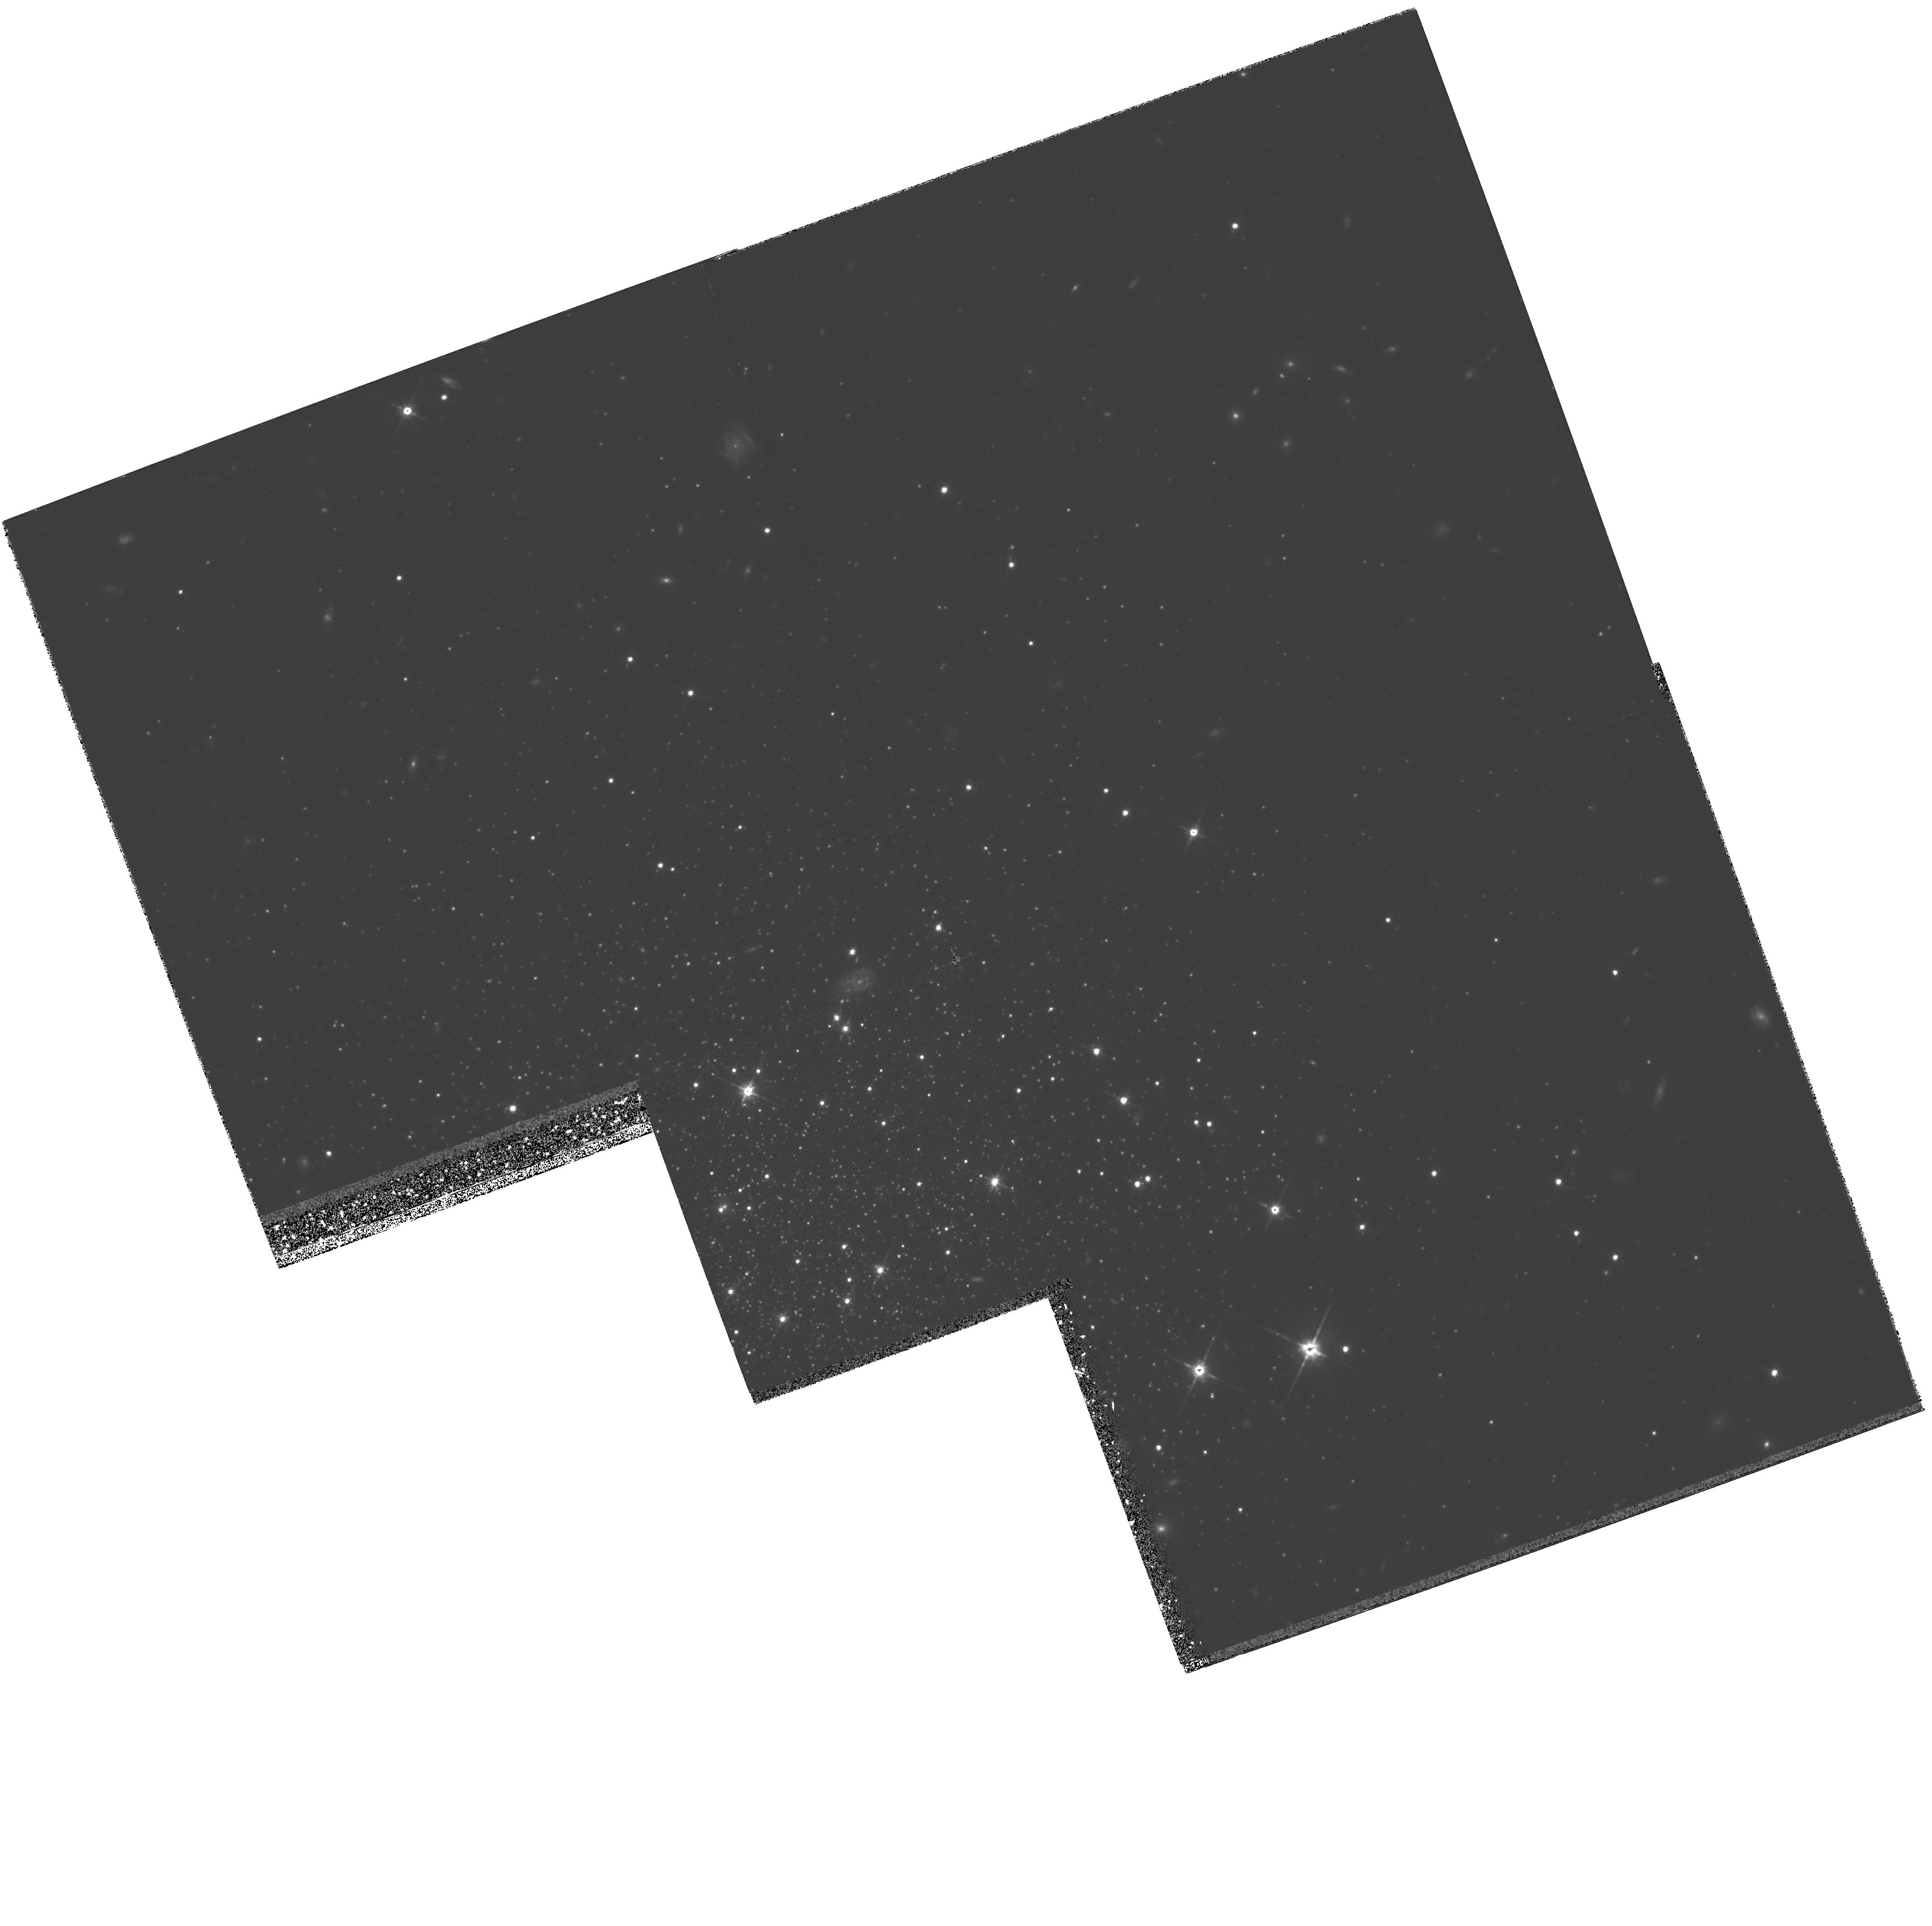
Target: PAL4-CENTER
Instrument: WFPC2/PC
Filter: F814W
Exposure: 4.1 h
Observation ID: hst_5672_02_wfpc2_pc_f814w_u2h102

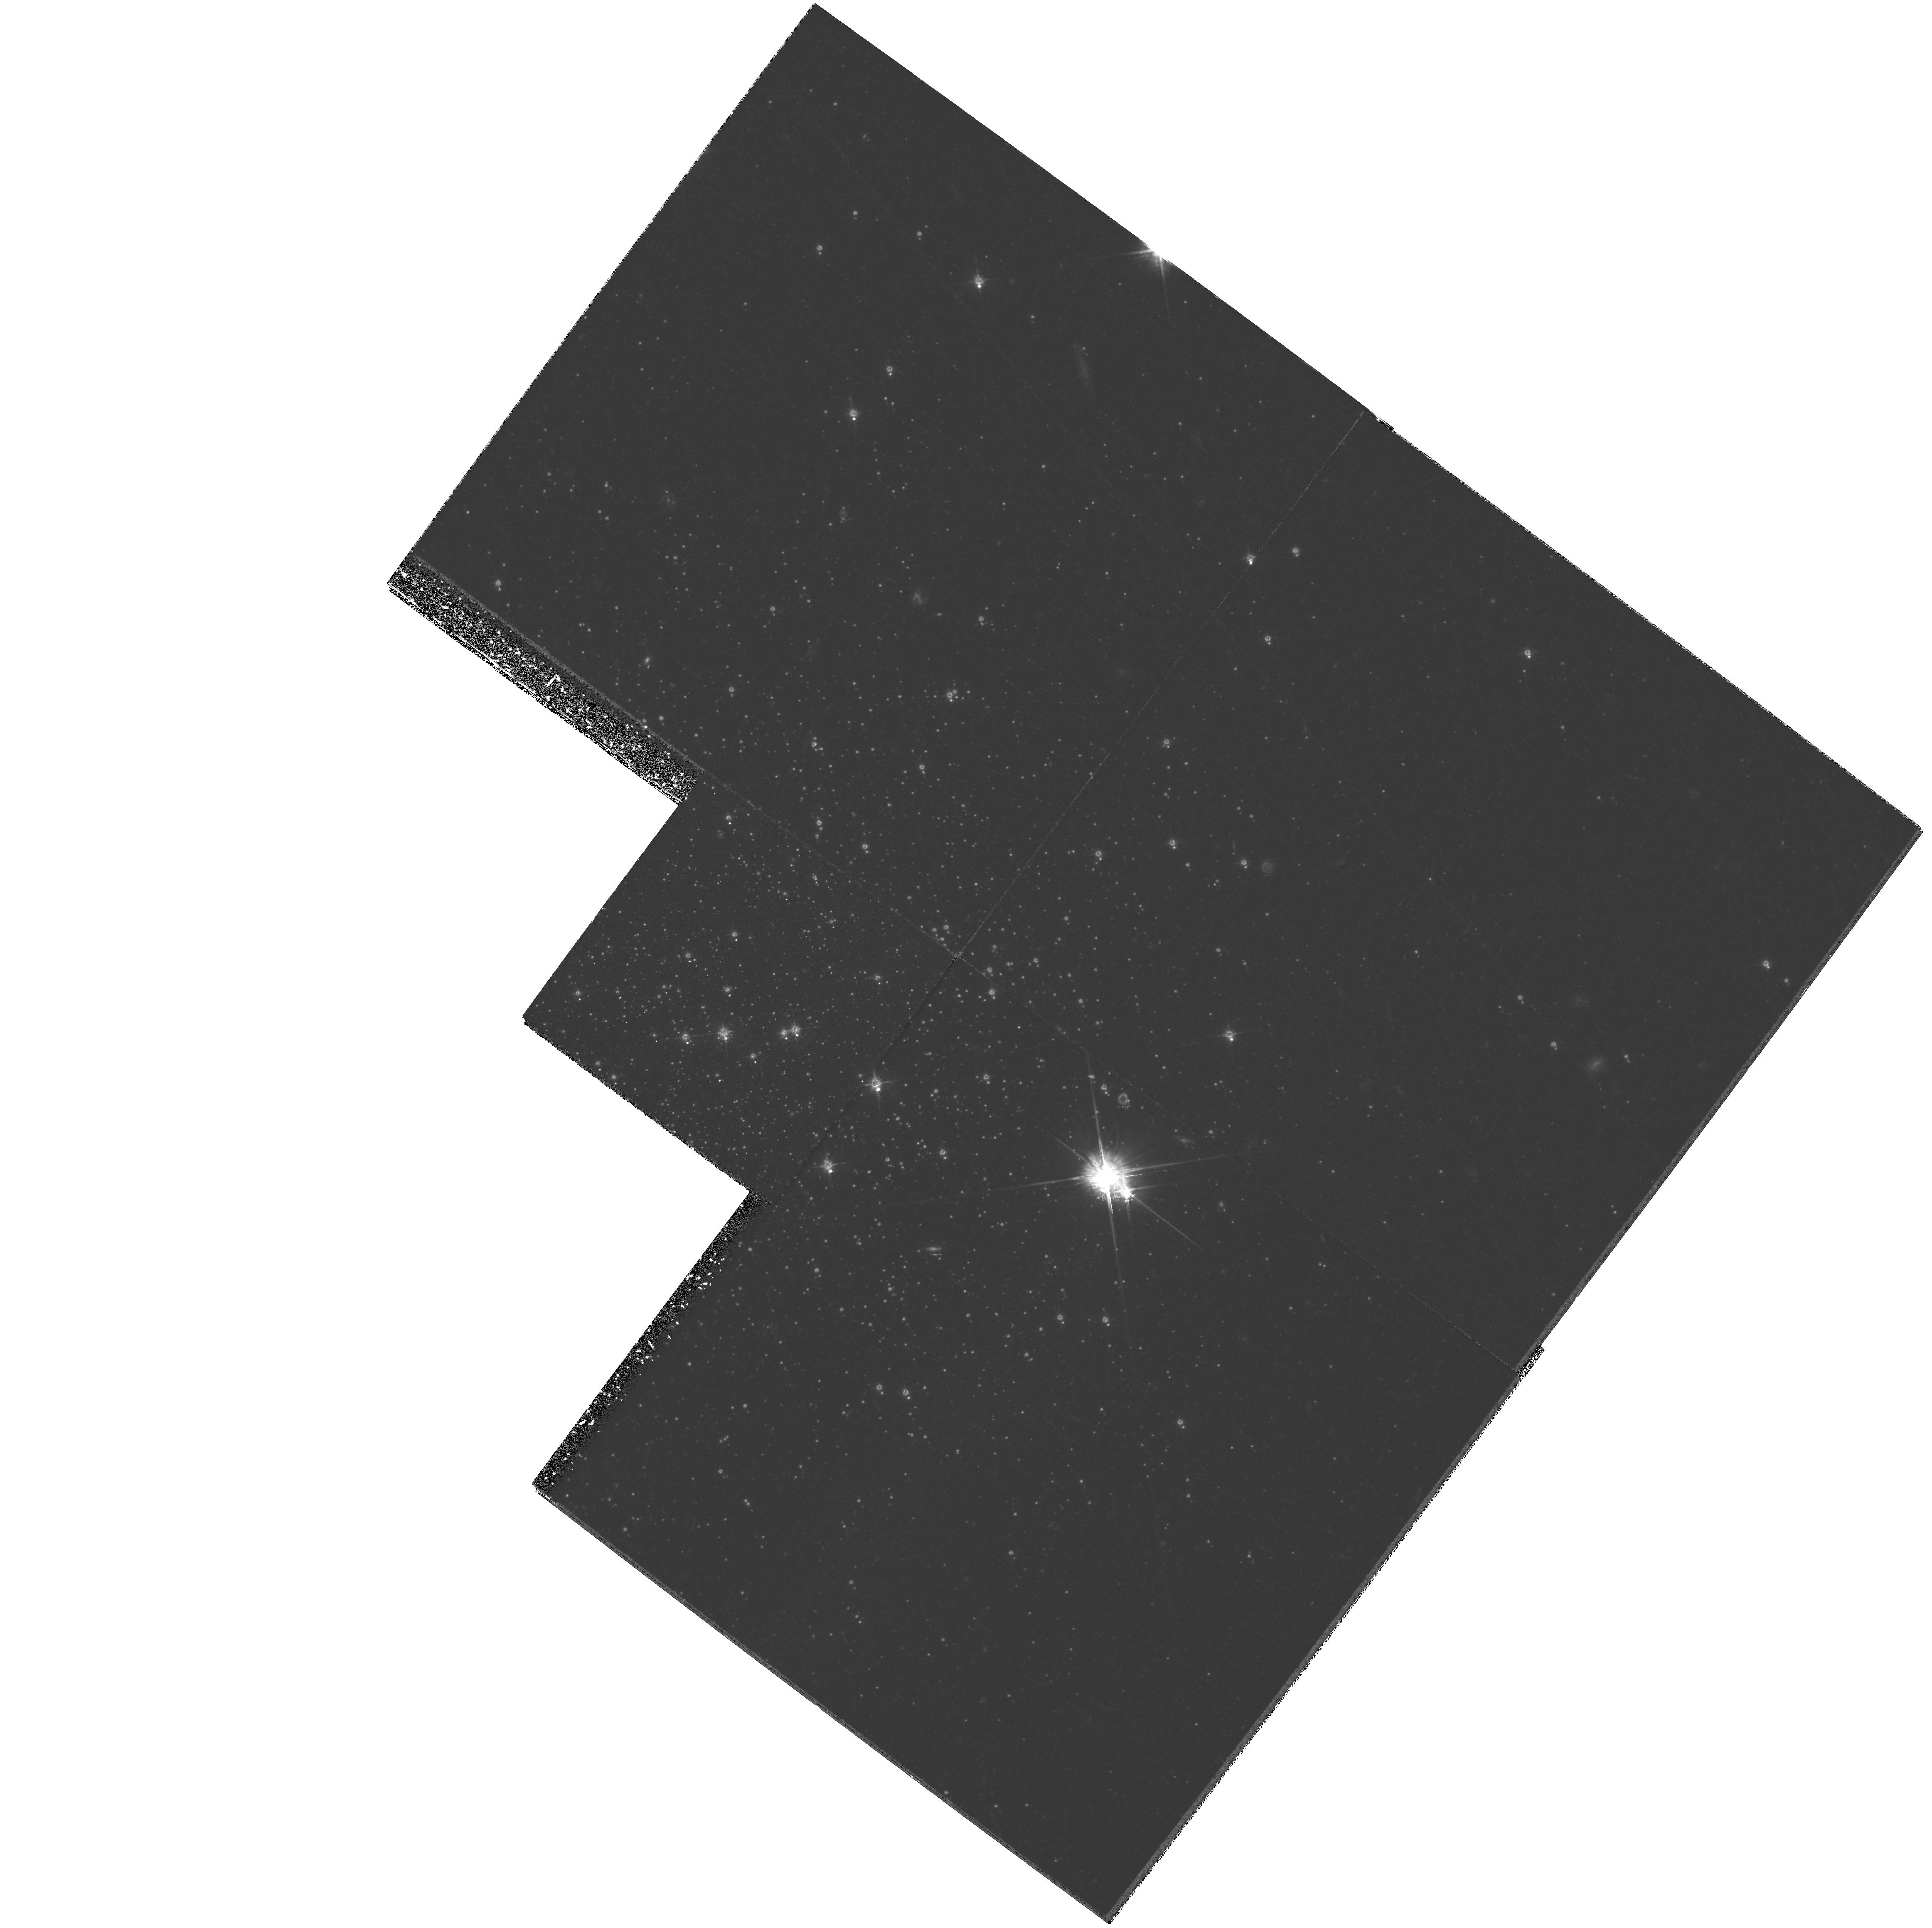
Target: PAL3-CENTER
Instrument: WFPC2/PC
Filter: F555W
Exposure: 4.1 h
Observation ID: hst_5672_03_wfpc2_pc_f555w_u2h103

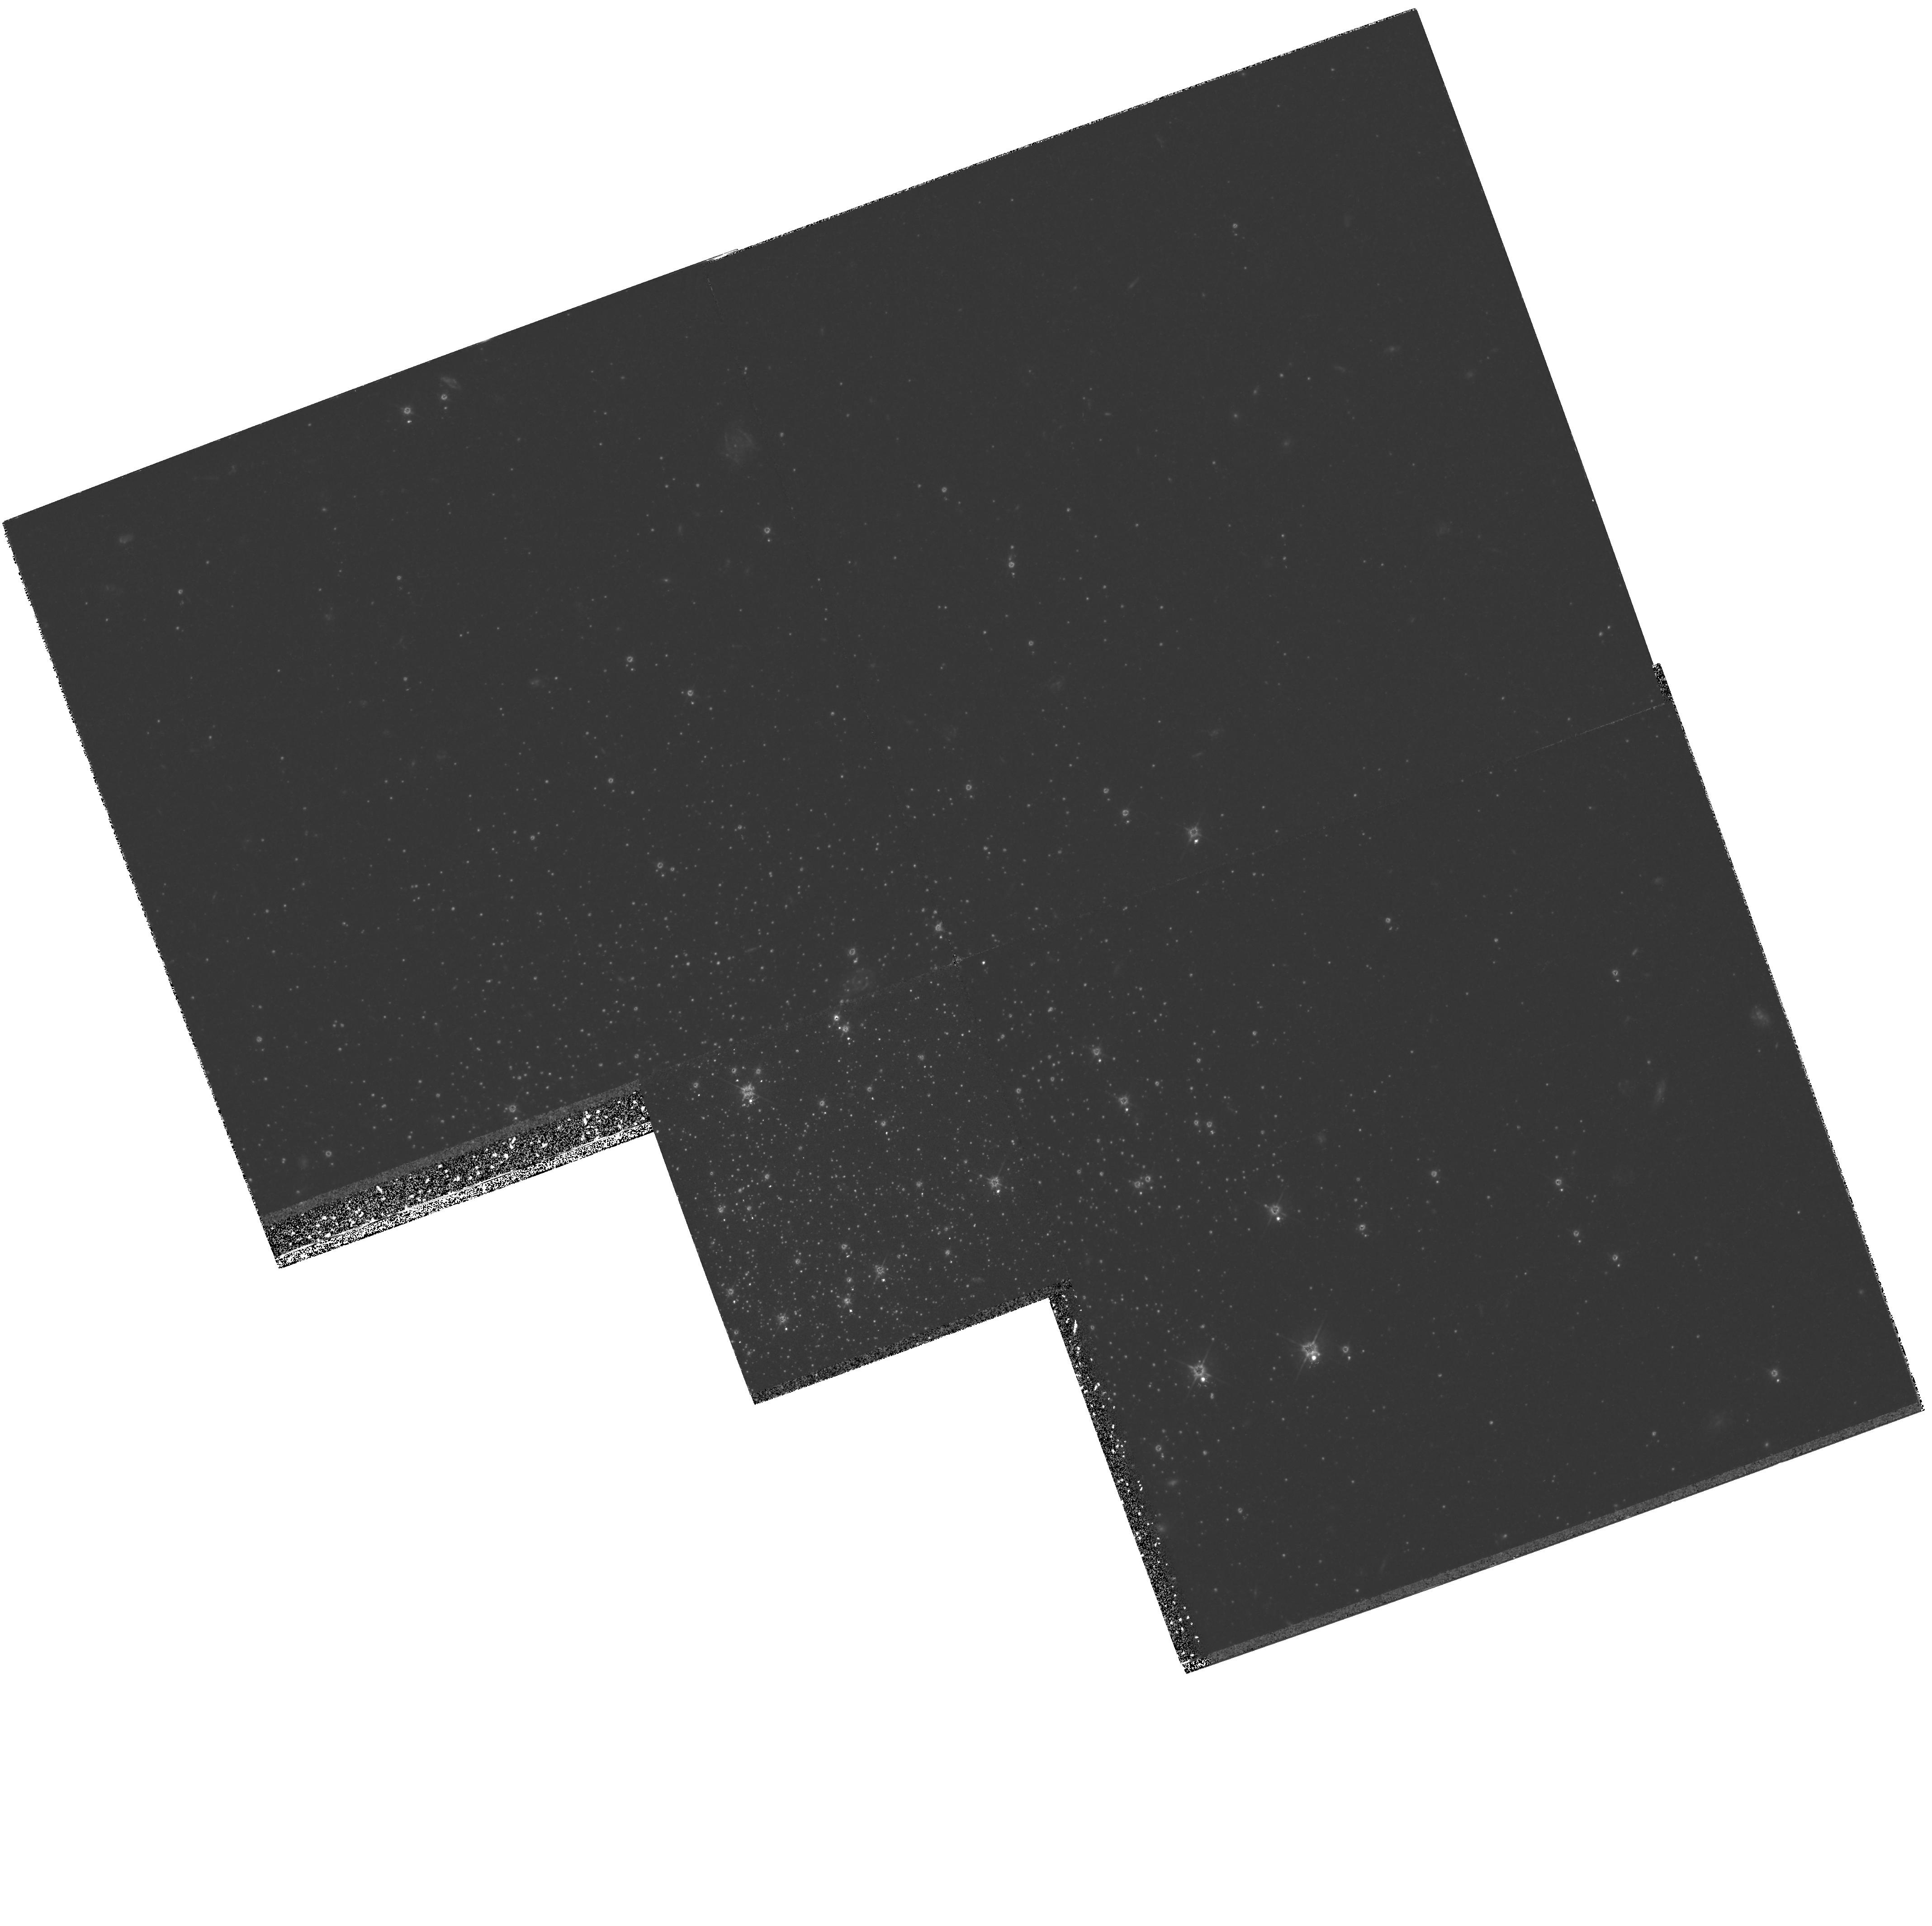
Target: PAL4-CENTER
Instrument: WFPC2/PC
Filter: F555W
Exposure: 4.1 h
Observation ID: hst_5672_01_wfpc2_pc_f555w_u2h101

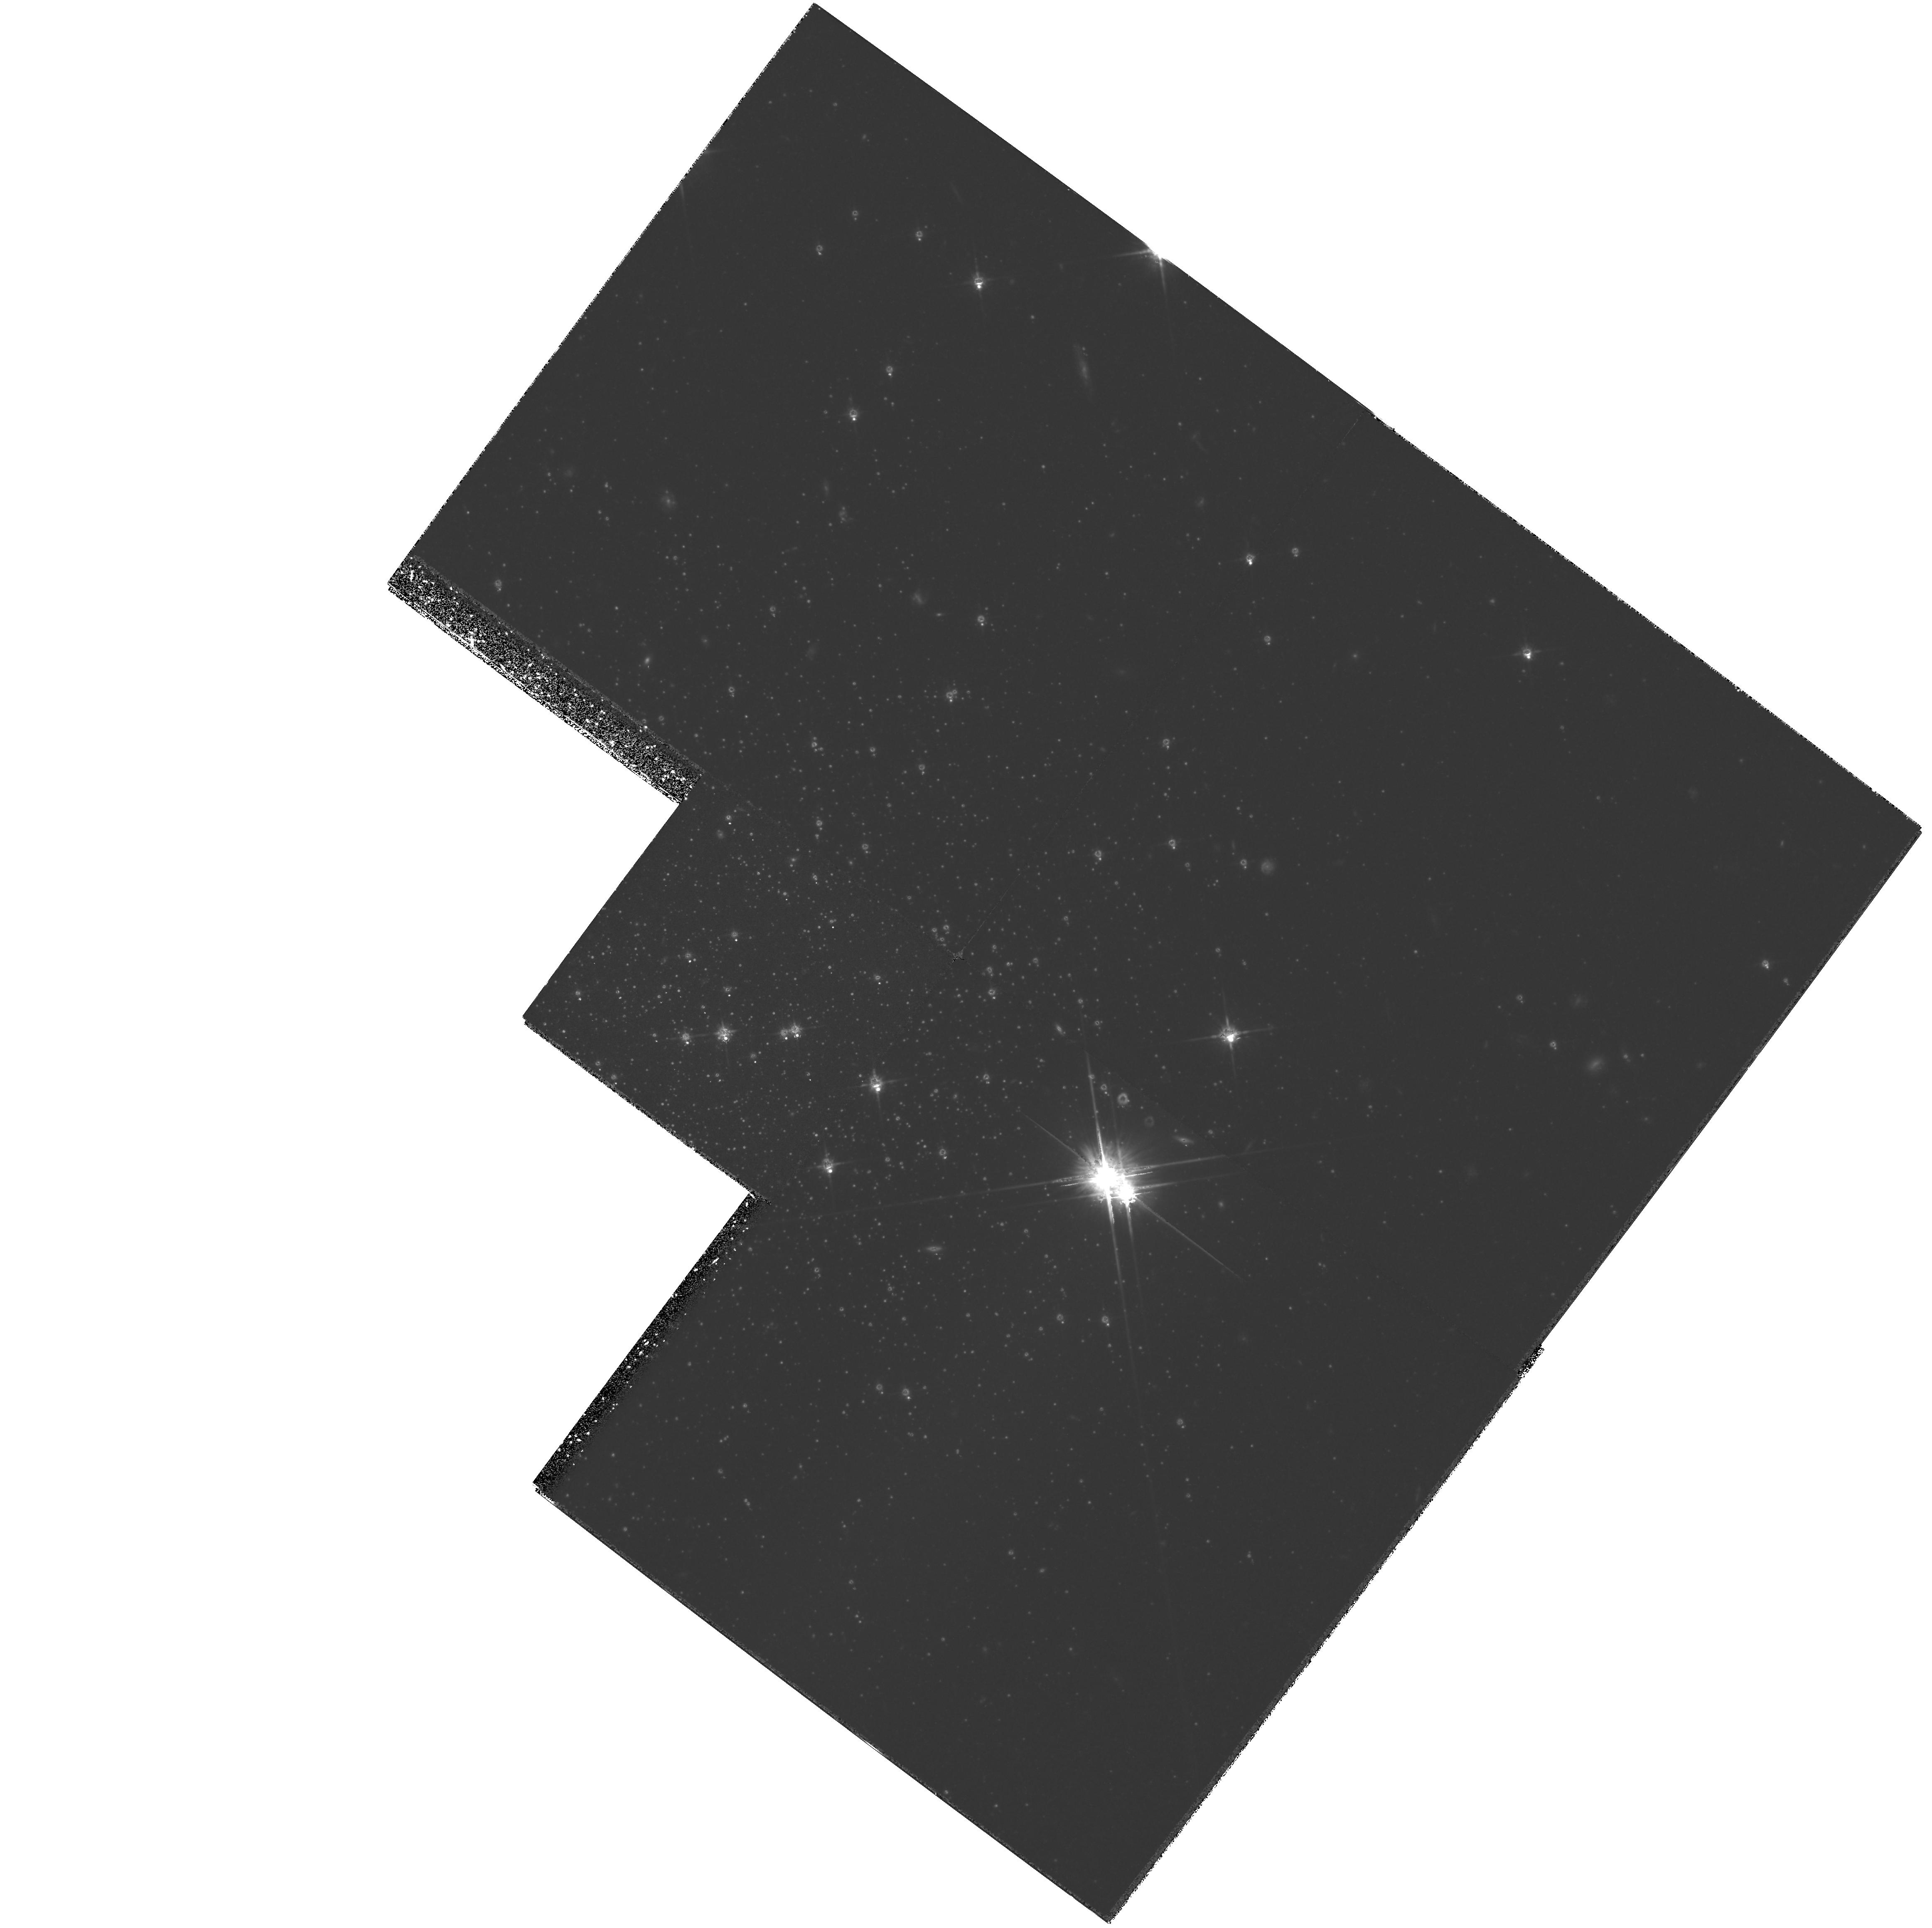
Target: PAL3-CENTER
Instrument: WFPC2/PC
Filter: F814W
Exposure: 4.1 h
Observation ID: hst_5672_04_wfpc2_pc_f814w_u2h104

AGES FOR THE OUTERMOST GLOBULAR CLUSTERS: THE FORMATION OF THE GALACTIC HALO: CYCLE 4 HIGH, PART II (PI: Hesser, James E.)

We propose observations of globular clusters in the outermost regions of the Galactic halo that will answer fundamental questions about the early epoch of the formation of the Galaxy. We have selected two clusters (NGC 2419 and Pal 4) which lie at Galactocentric distances near 100 kpc. Using deep HST WFPC2 images in the V and I bands, we will reach the main-sequence turnoffs in these clusters with photometric accuracy sufficient to obtain ages (relative to nearby clusters and to clusters in the Galactic bulge) with a precision of better than 1 Gyr. This age comparison will be an essential component in reconstructing the sequence of events during early Galactic formation history, and our project is complementary to HST programs for measuring ages of globular clusters in the Galactic bulge.